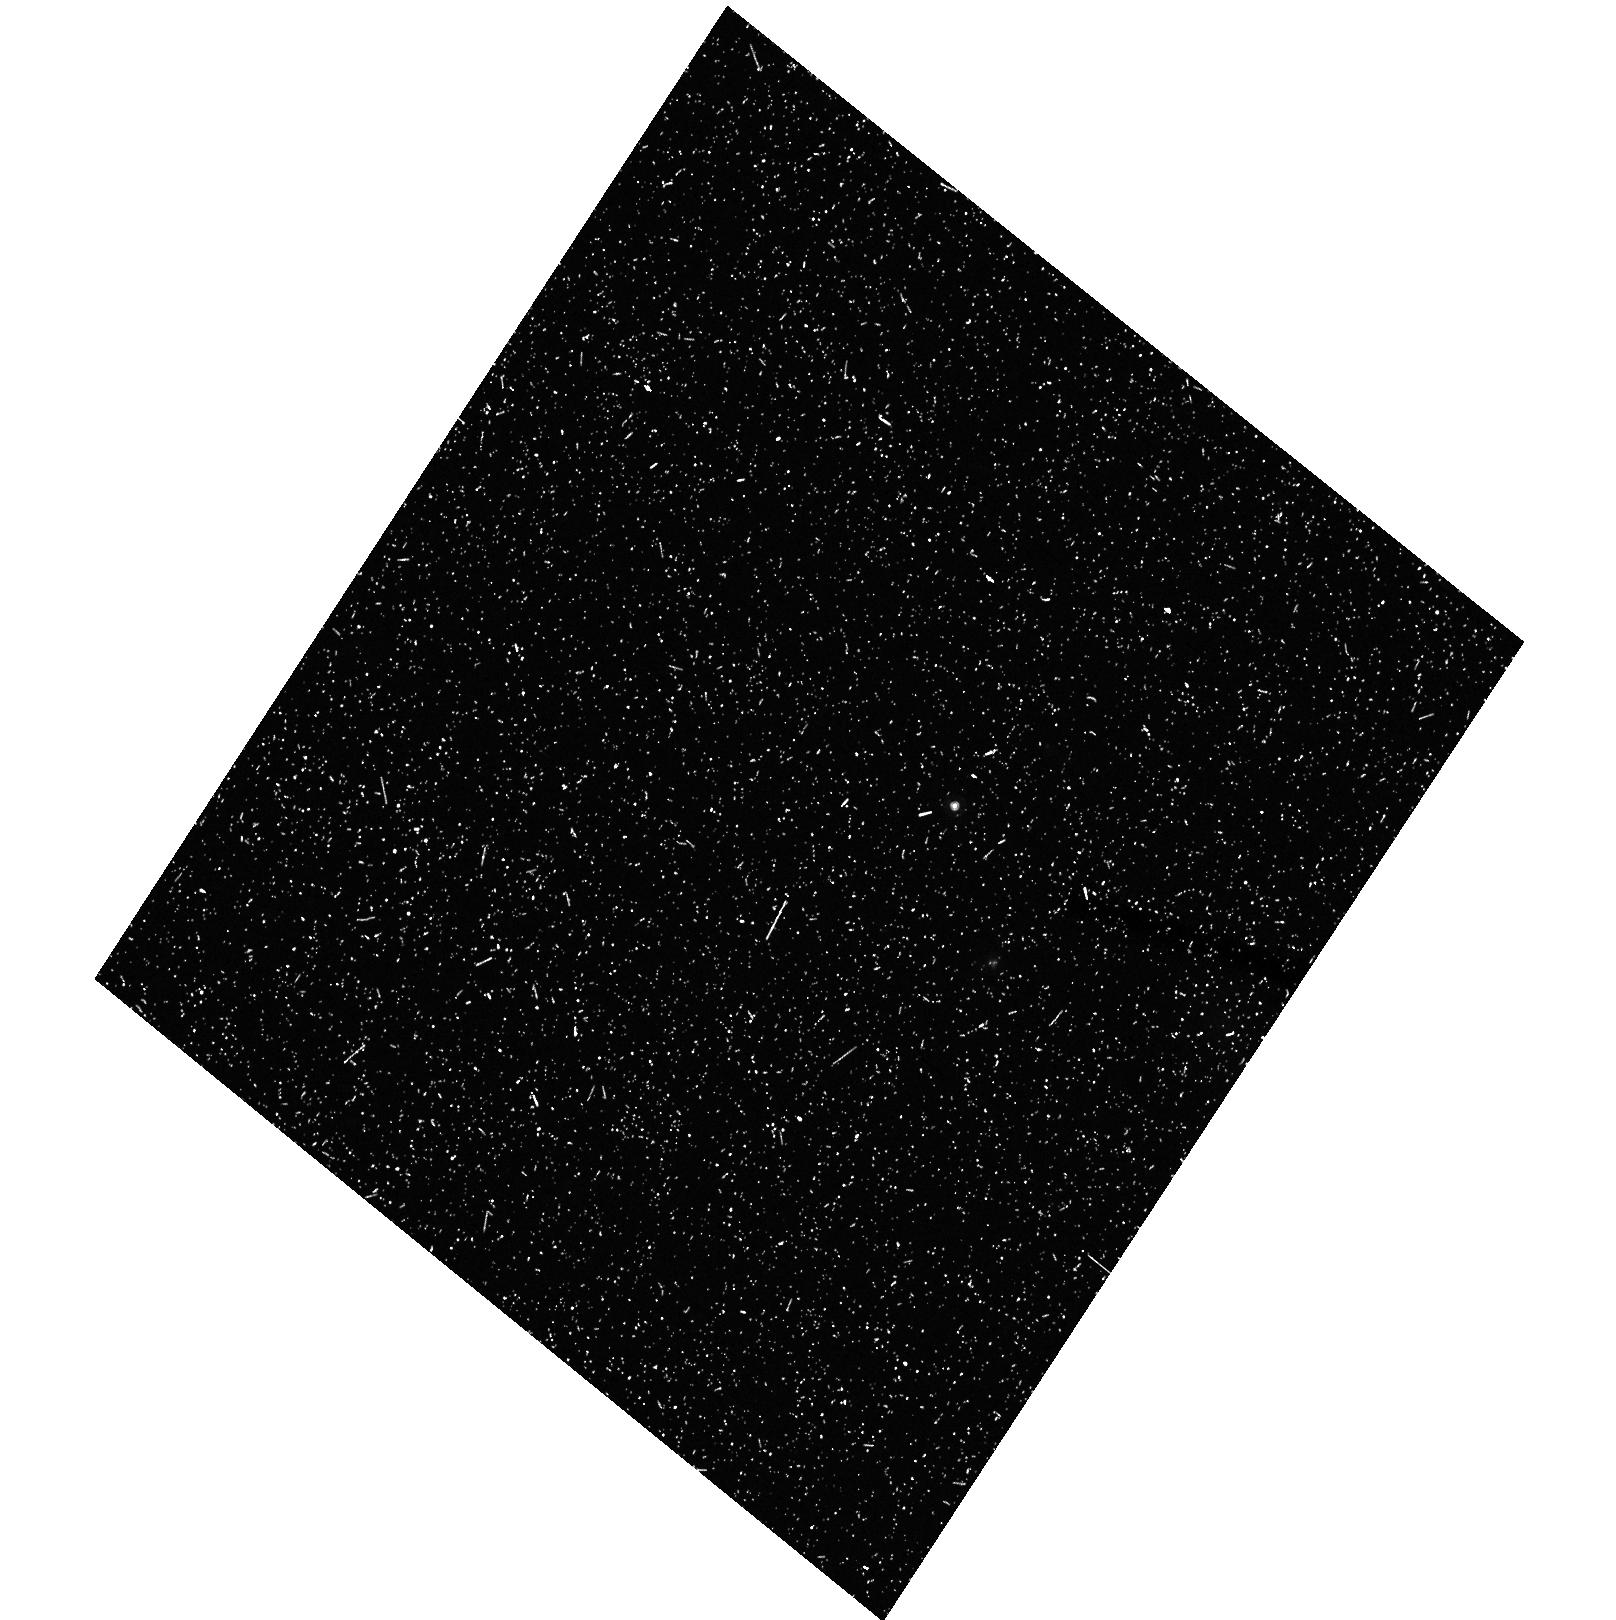
Target: field at RA 53.163°, Dec -27.791°. Instrument: ACS/HRC. Filter: F625W. Exposure: 33 min. Observation ID: hst_9793_43_acs_hrc_f625w_j8qq43

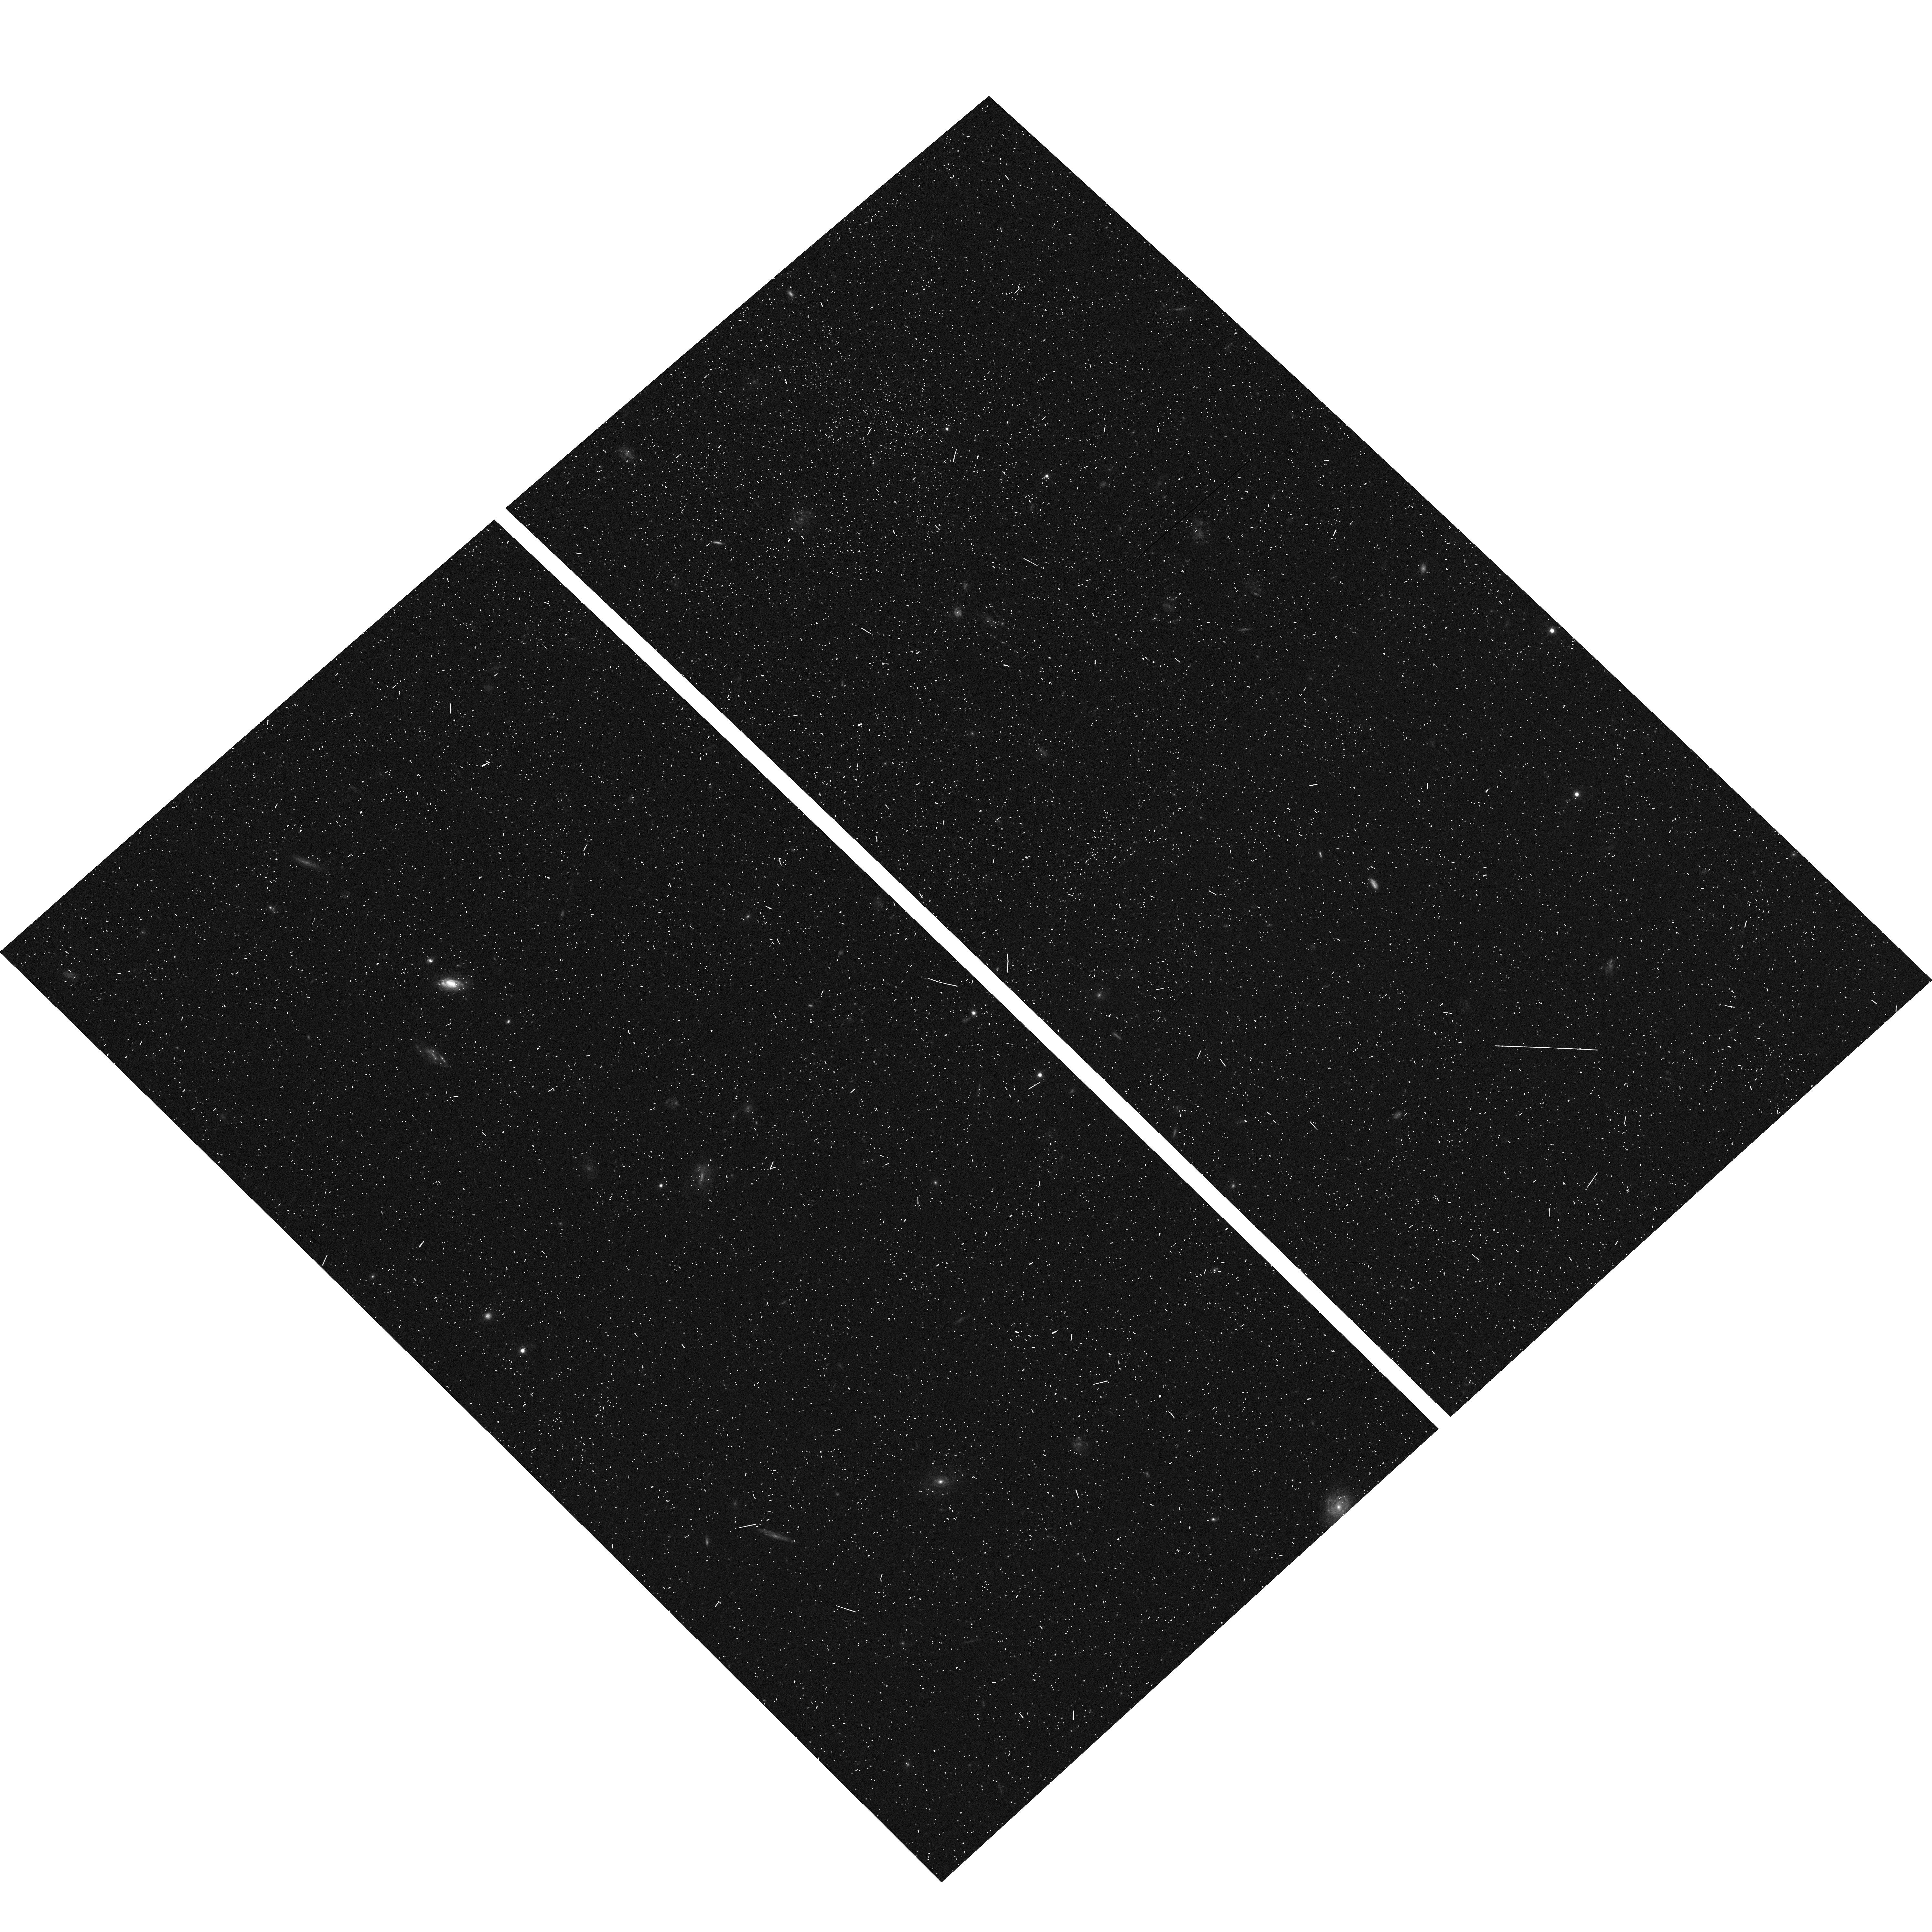
Target: CDF-SOUTH-UDF. Instrument: ACS/WFC. Filter: F606W. Exposure: 6 min. Observation ID: hst_9793_23_acs_wfc_f606w_j8qq23

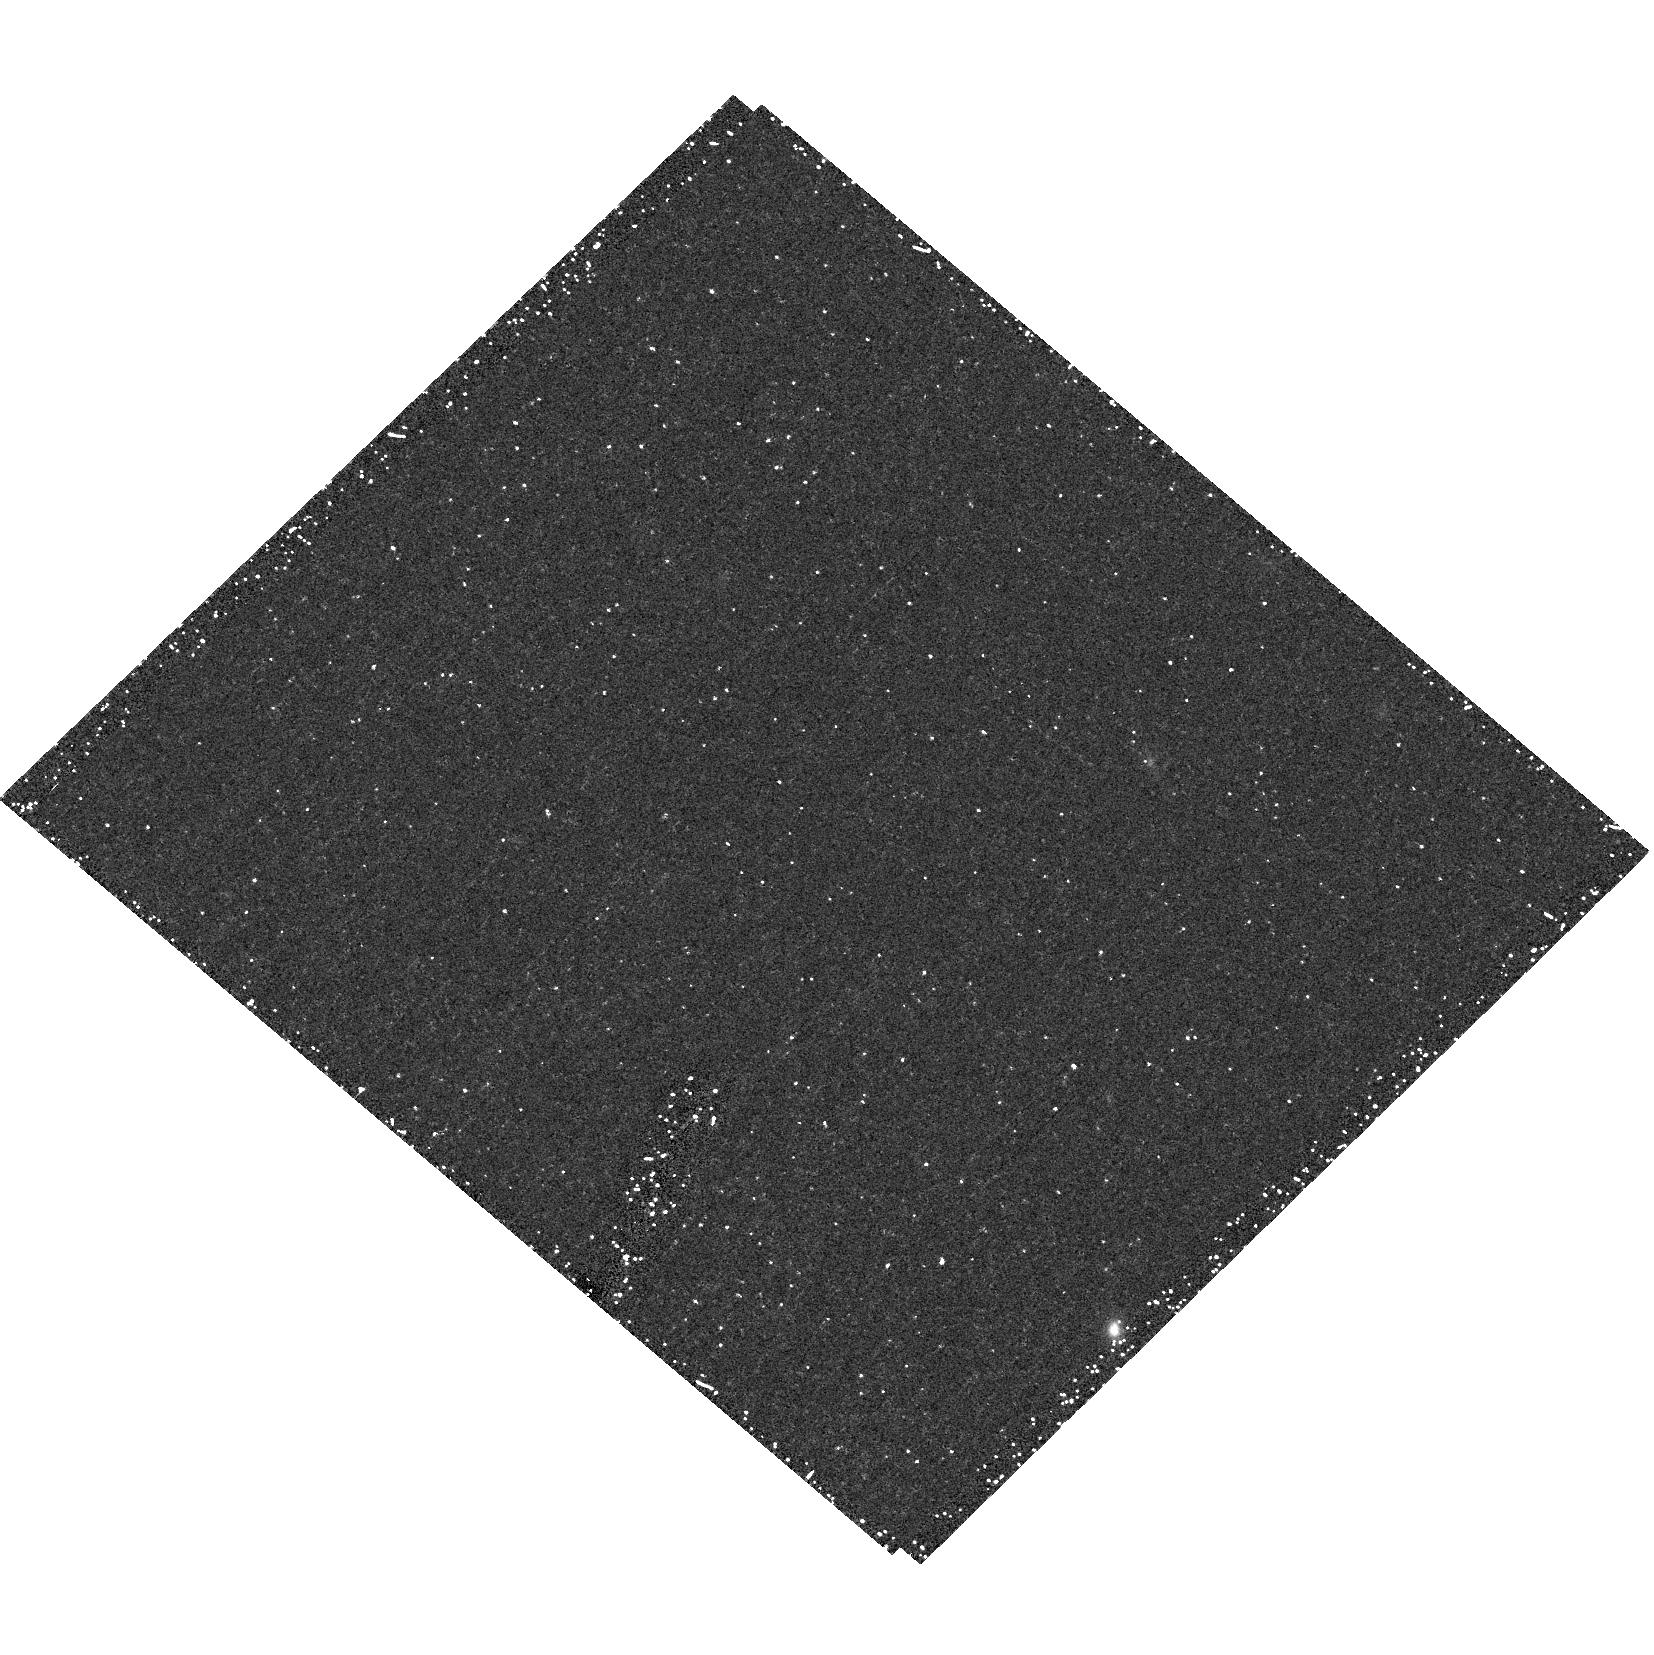
Target: field at RA 53.163°, Dec -27.791°. Instrument: ACS/HRC. Filter: F625W. Exposure: 34 min. Observation ID: hst_9793_27_acs_hrc_f625w_j8qq27

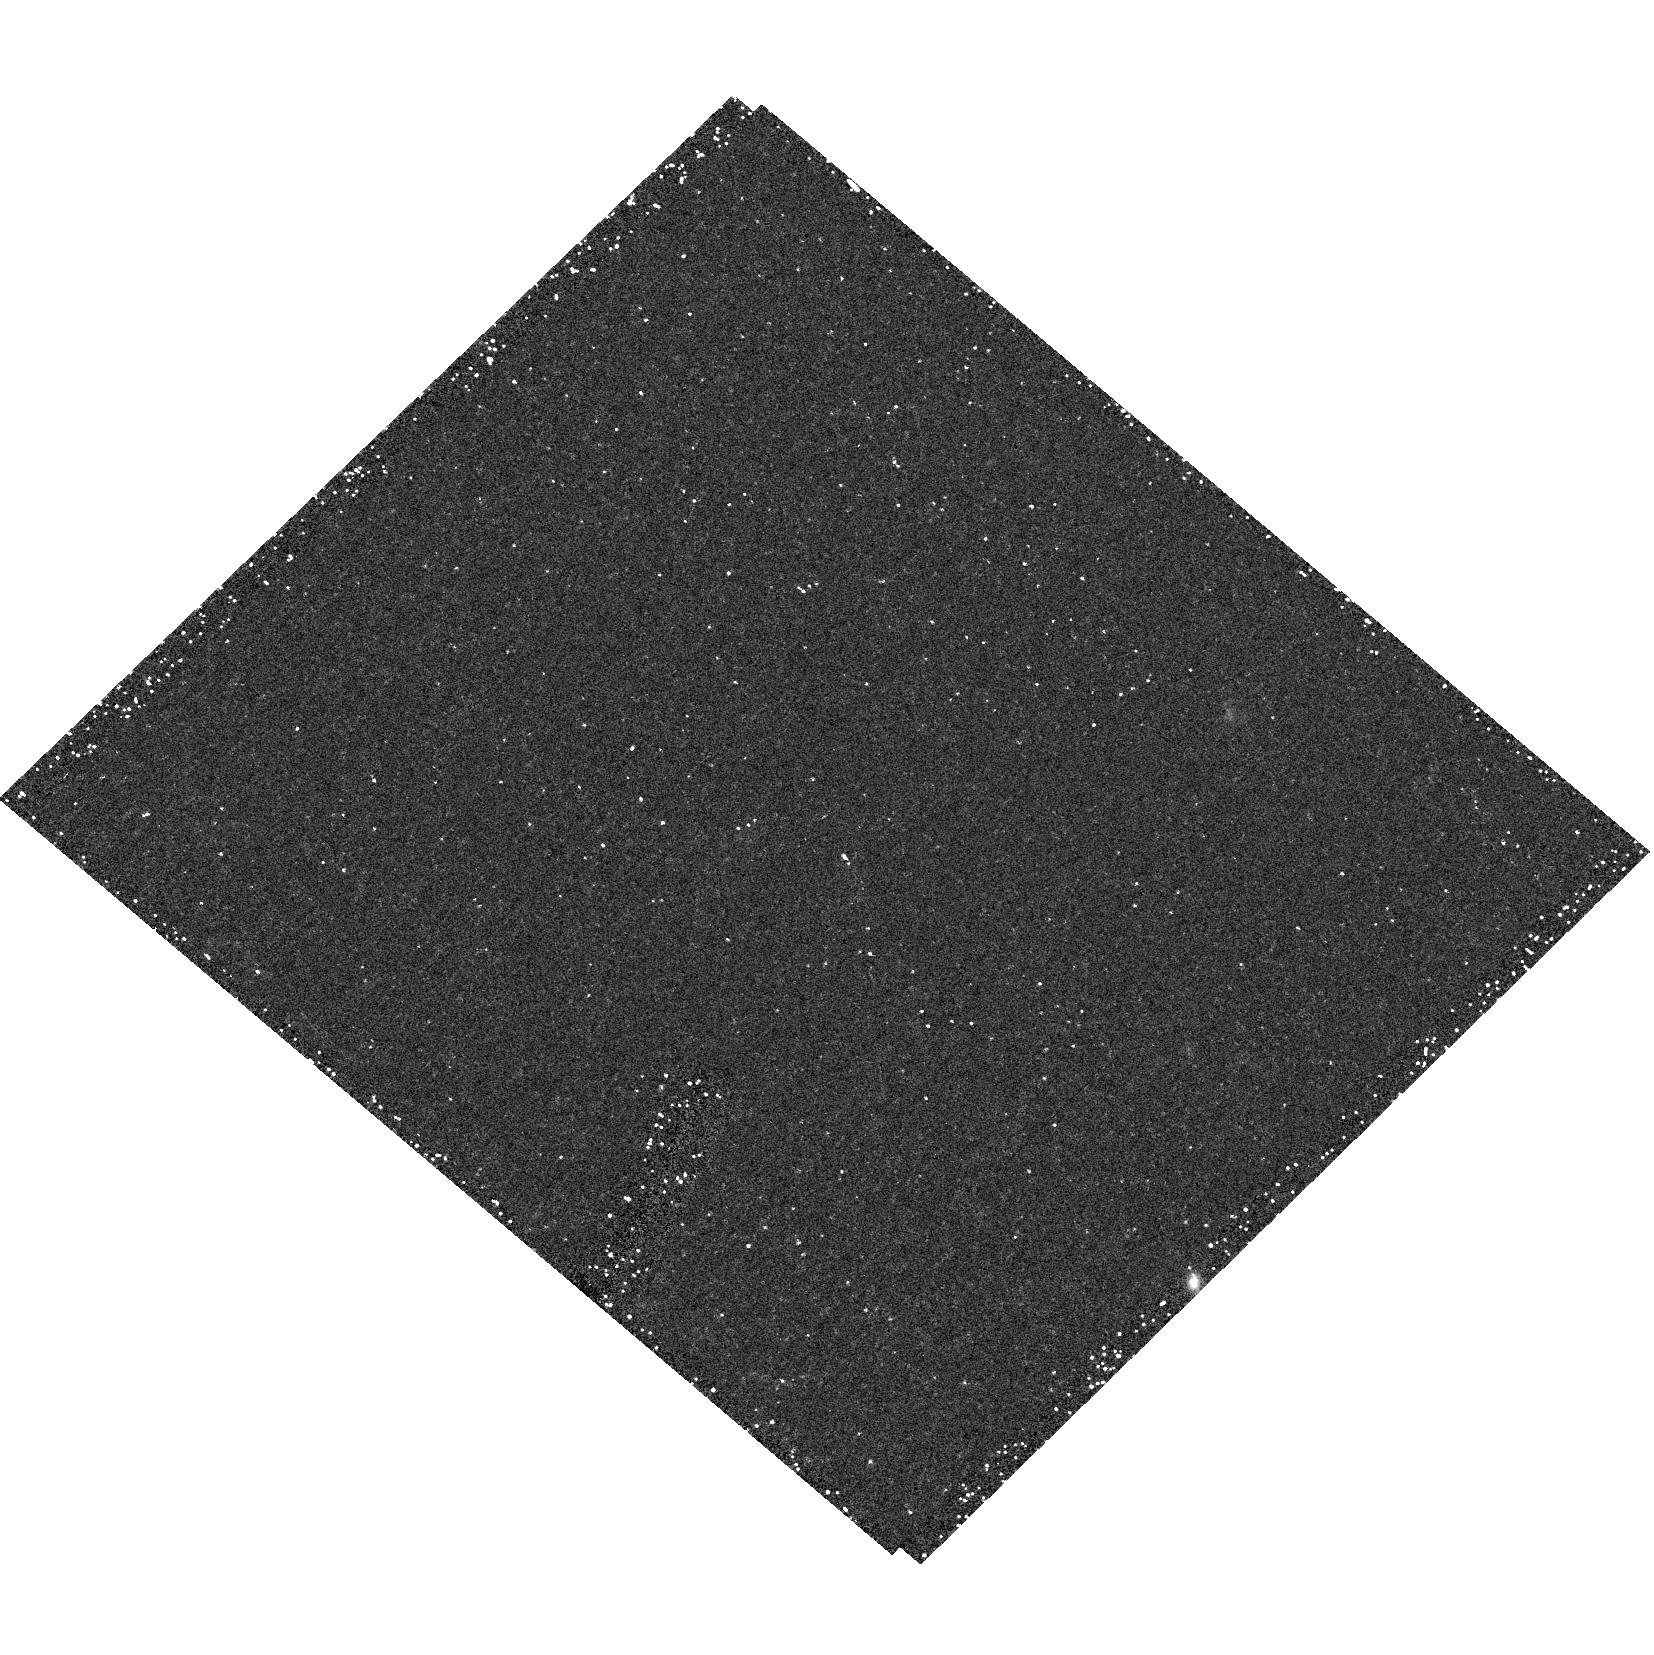
Target: field at RA 53.163°, Dec -27.791°. Instrument: ACS/HRC. Filter: F625W. Exposure: 34 min. Observation ID: hst_9793_21_acs_hrc_f625w_j8qq21

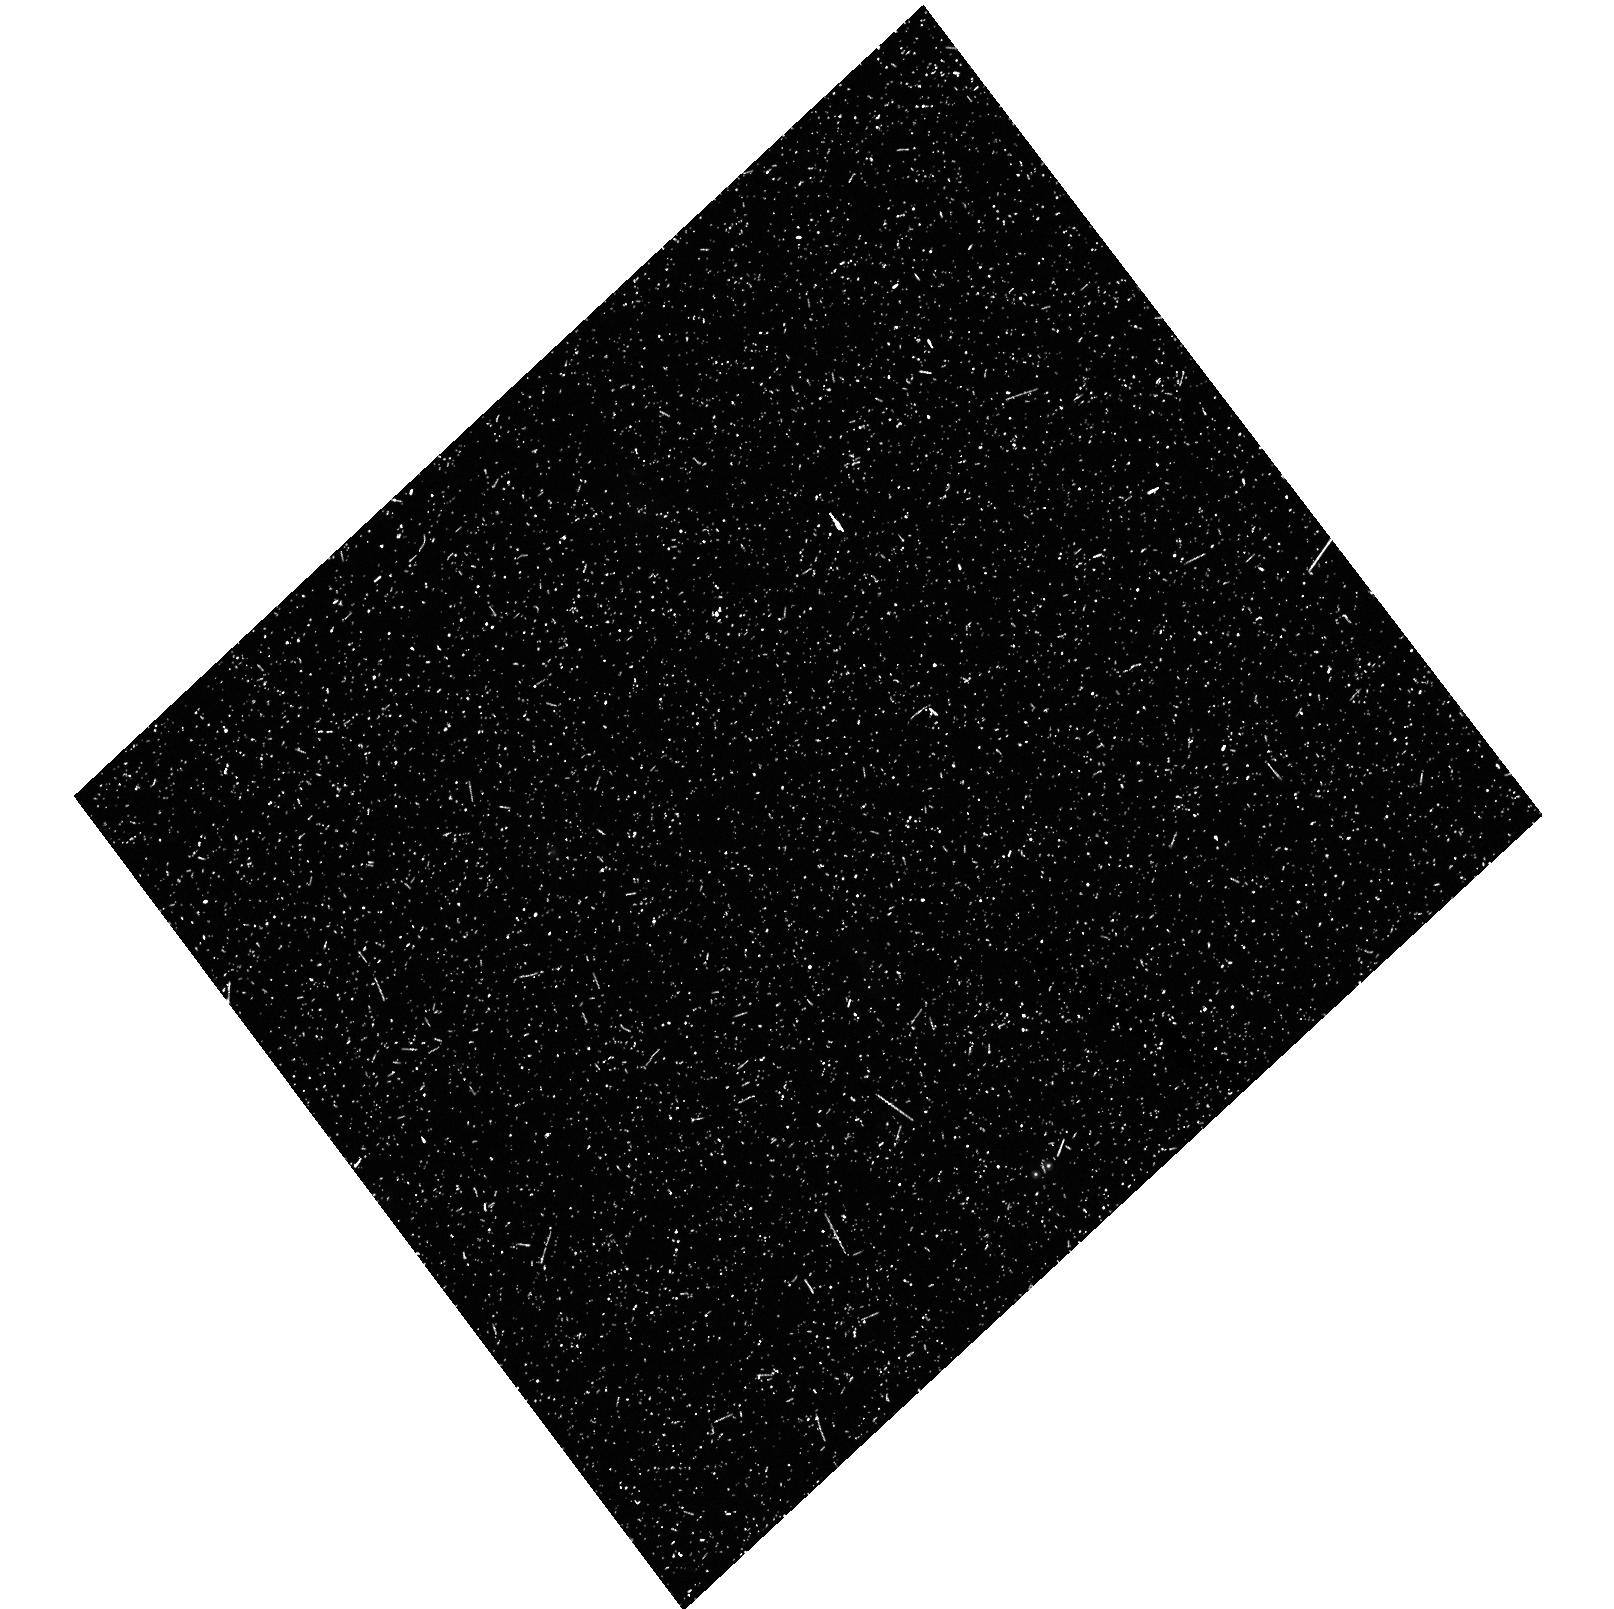
Target: field at RA 53.163°, Dec -27.791°. Instrument: ACS/HRC. Filter: F625W. Exposure: 33 min. Observation ID: hst_9793_30_acs_hrc_f625w_j8qq30

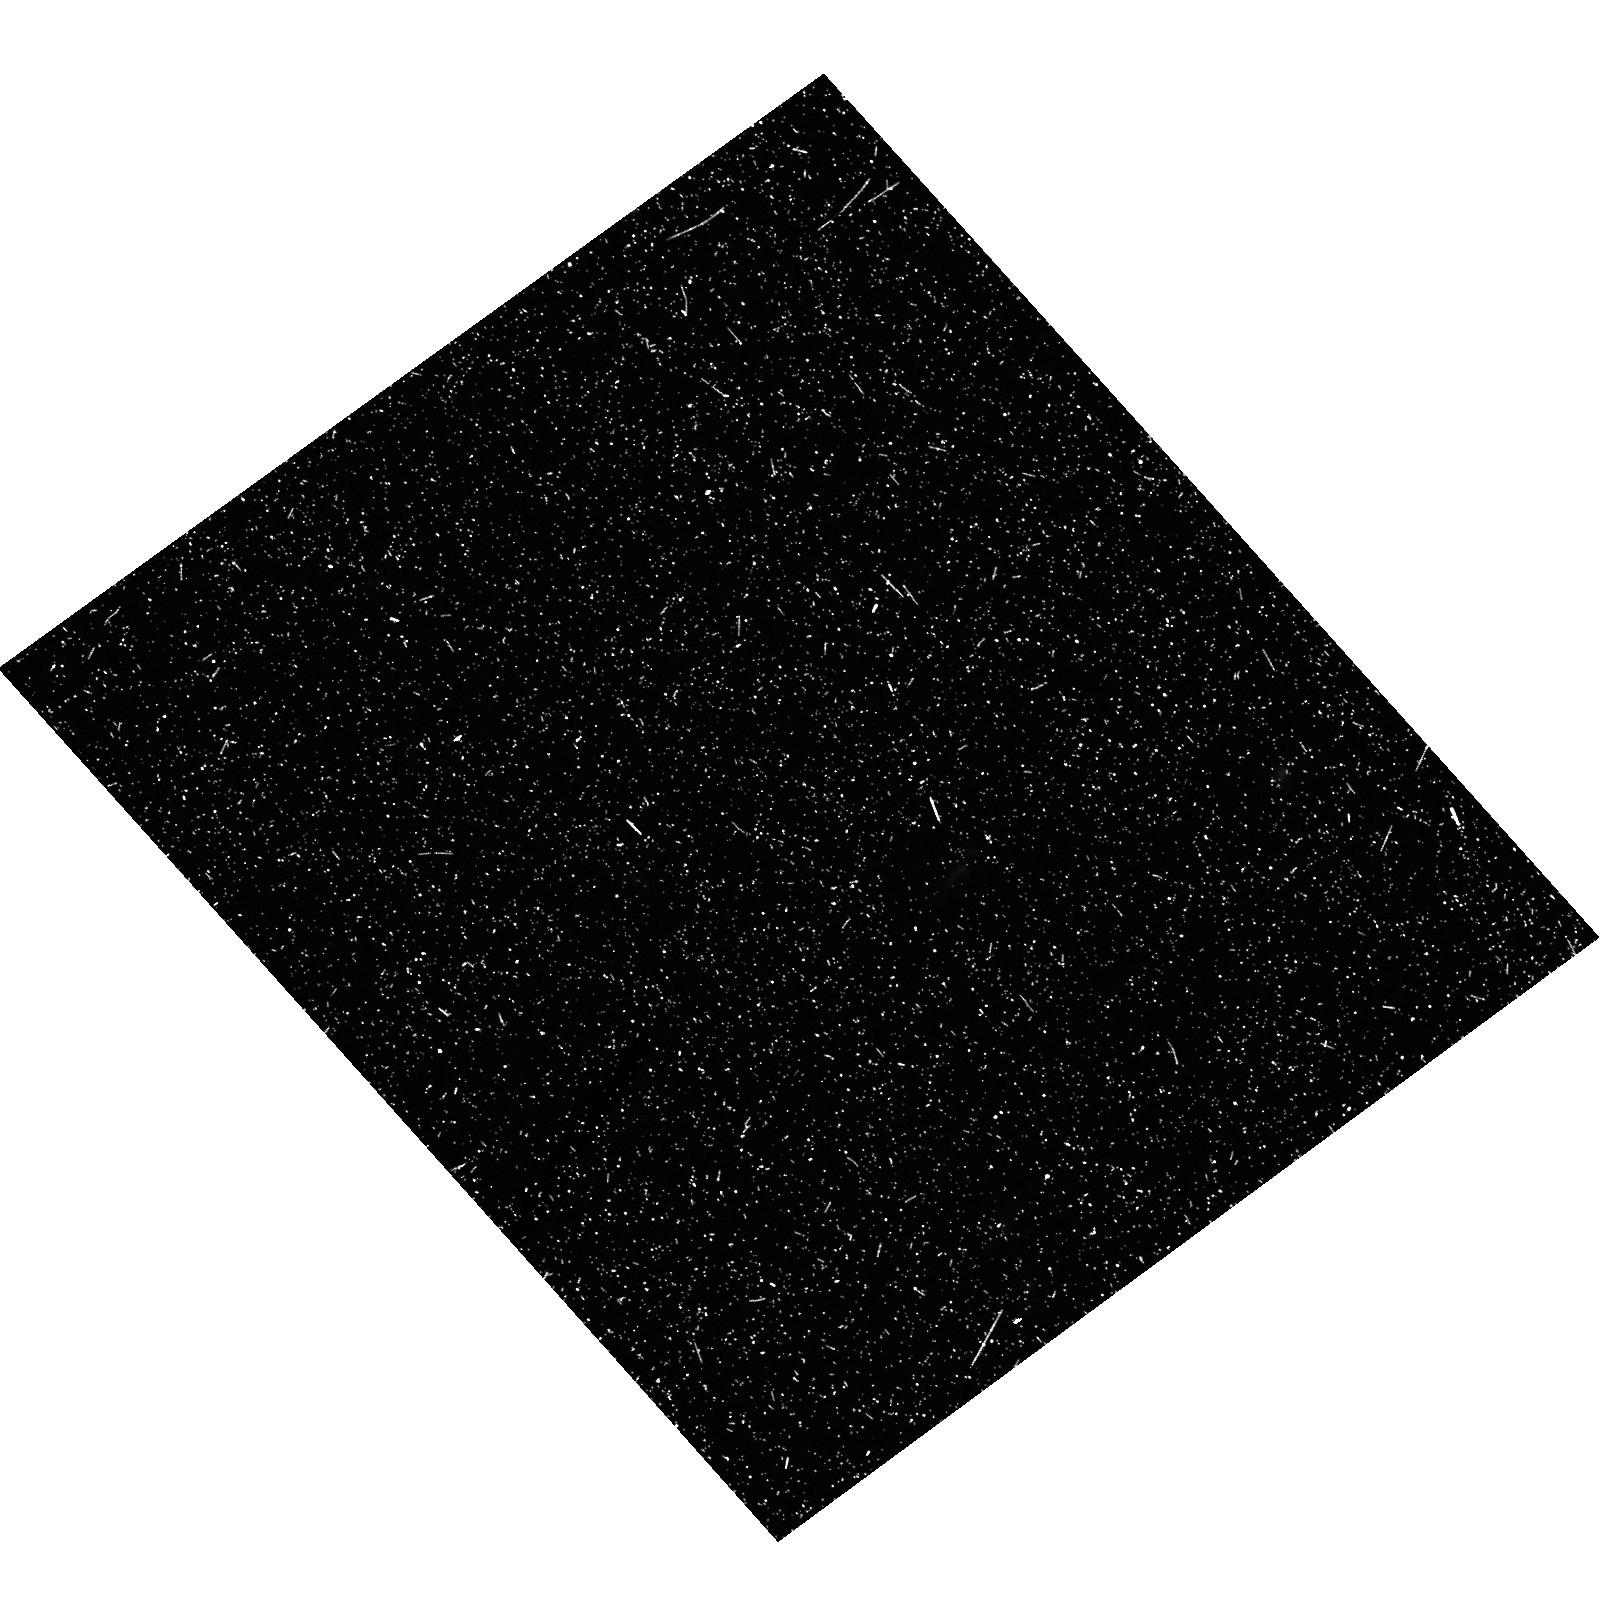
Target: field at RA 53.163°, Dec -27.791°. Instrument: ACS/HRC. Filter: F625W. Exposure: 30 min. Observation ID: hst_9793_13_acs_hrc_f625w_j8qq13

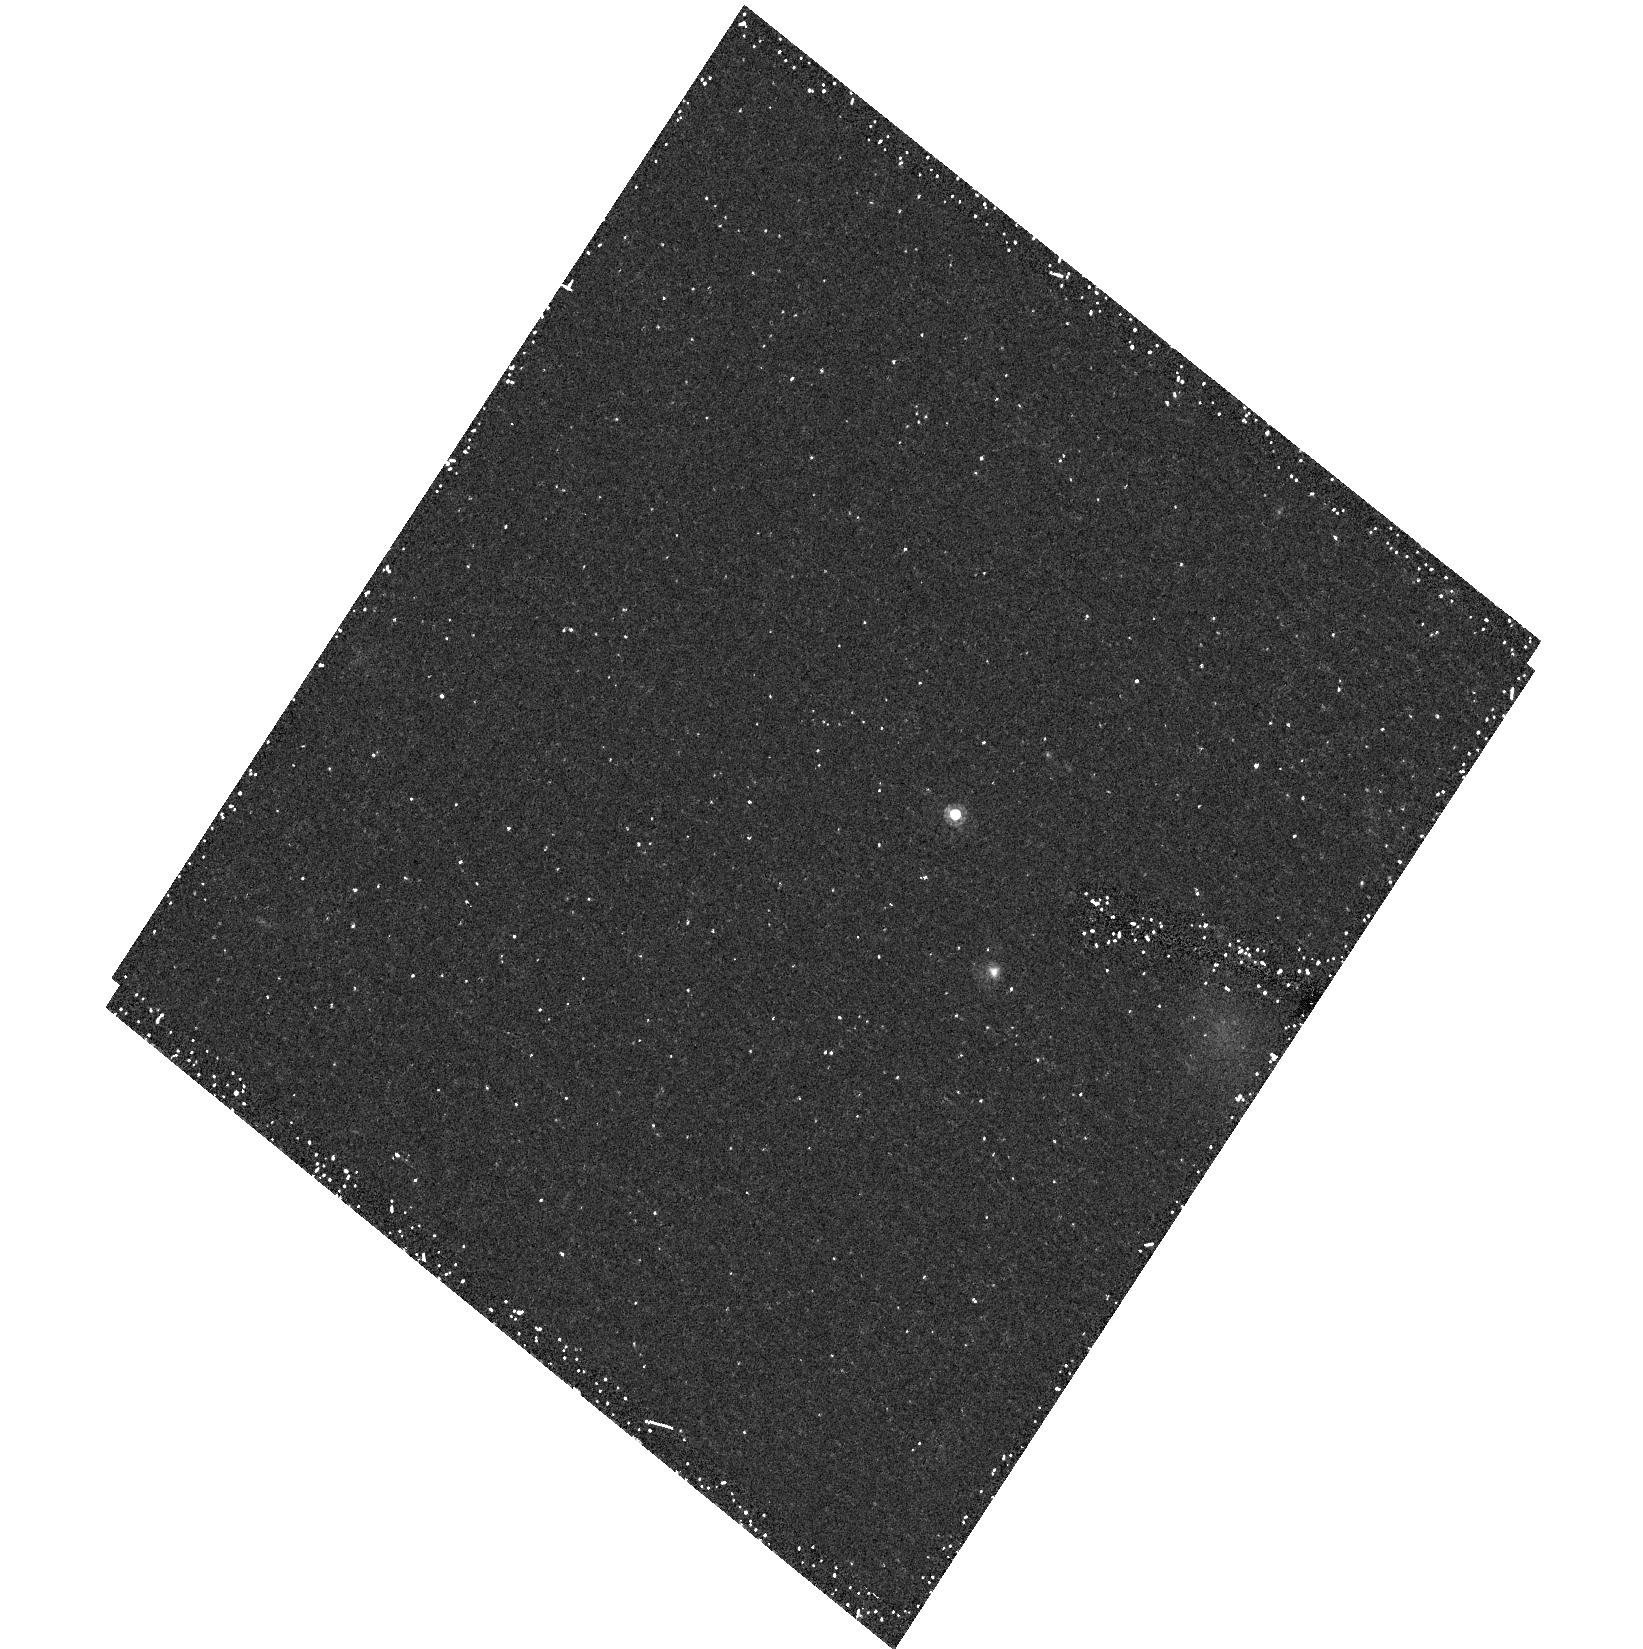
Target: field at RA 53.163°, Dec -27.791°. Instrument: ACS/HRC. Filter: F625W. Exposure: 38 min. Observation ID: hst_9793_45_acs_hrc_f625w_j8qq45

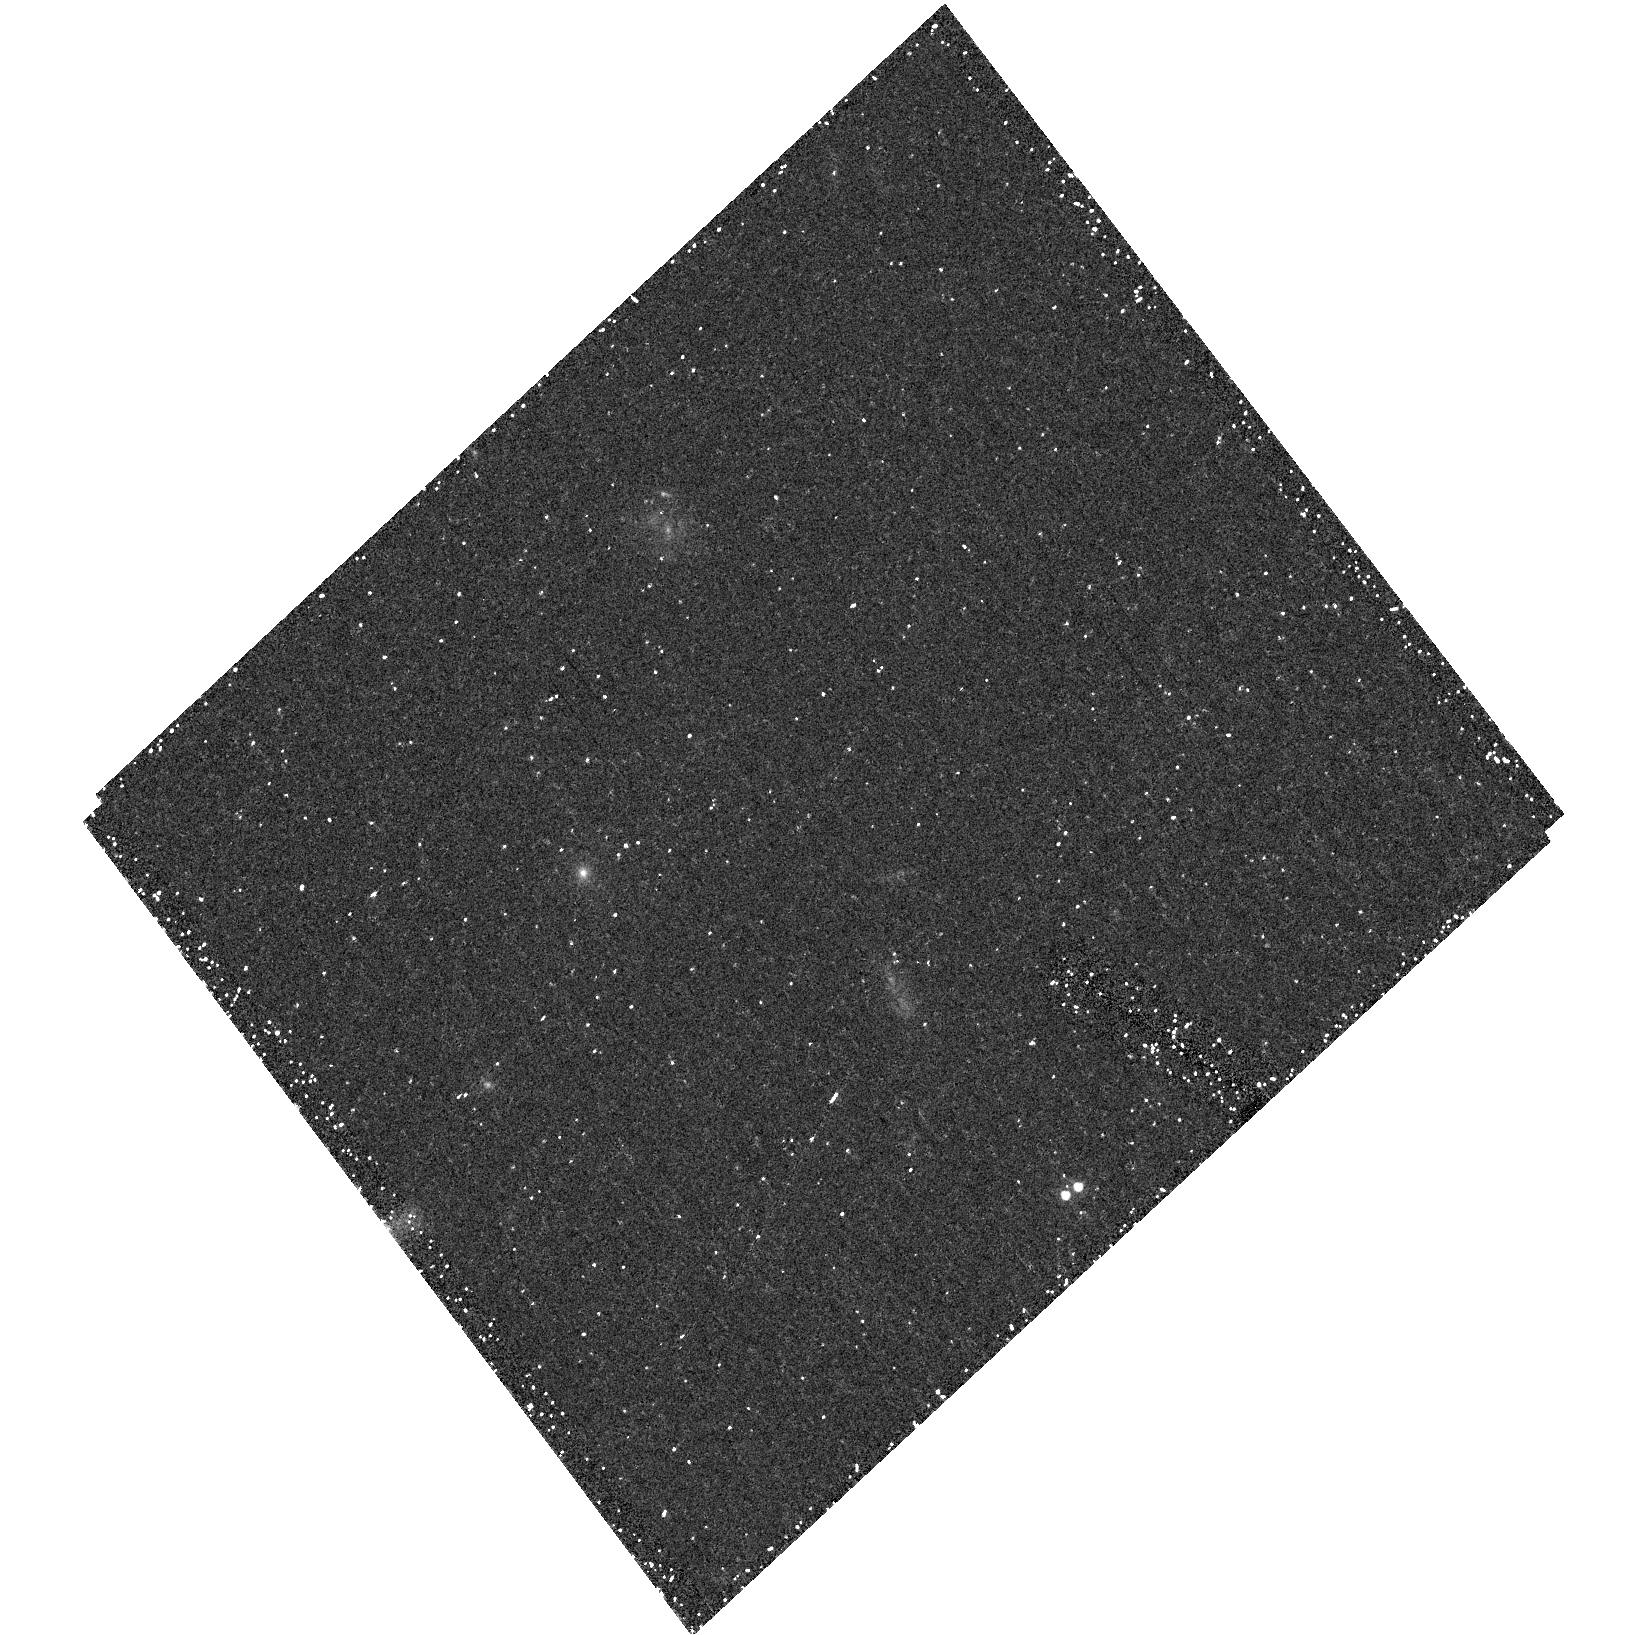
Target: field at RA 53.163°, Dec -27.791°. Instrument: ACS/HRC. Filter: F625W. Exposure: 38 min. Observation ID: hst_9793_31_acs_hrc_f625w_j8qq31

The Grism-ACS Program for Extragalactic Science {GRAPES} (PI: Malhotra, Sangeeta)

We propose an ACS grism spectroscopic survey with a wide component and an ultradeep single ACS field. The wide component covers the well-imaged GOODS Chandra Deep Field south and the deepest field will be the Ultra Deep field to be observed in cycles 11 and 12. The Grism ACS Program for Extra-galactic Science (GRAPES) will: (1) Probe the reionization epoch by robustly determining the luminosity function of Lyman-alpha emitters, Lyman break galaxies and low luminosity AGNs at z~6, and thus the sources of ionizing photons at the end of the "dark ages". A similar census of ionizing photon sources at z=4-6 needed to maintain the ionized state of the IGM will also be achieved. (2) Study galaxy formation and evolution by finding galaxies in a contiguous redshift range between z=4-7 and evolution of black holes through a census of low-luminosity AGNs. (3) Study star-formation and galaxy assembly at its peak at z=1-2 by identifying star-forming galaxies by their emission lines, old galaxies by the 4000 AA break and any combination of new and old populations showing both lines and breaks. (4) Allow the deepest unbiased spectroscopy yet, for identification of objects to I=27. (5) Enhance the value of multiwavelength data in the UDF and GOODS field to the astronomical community.